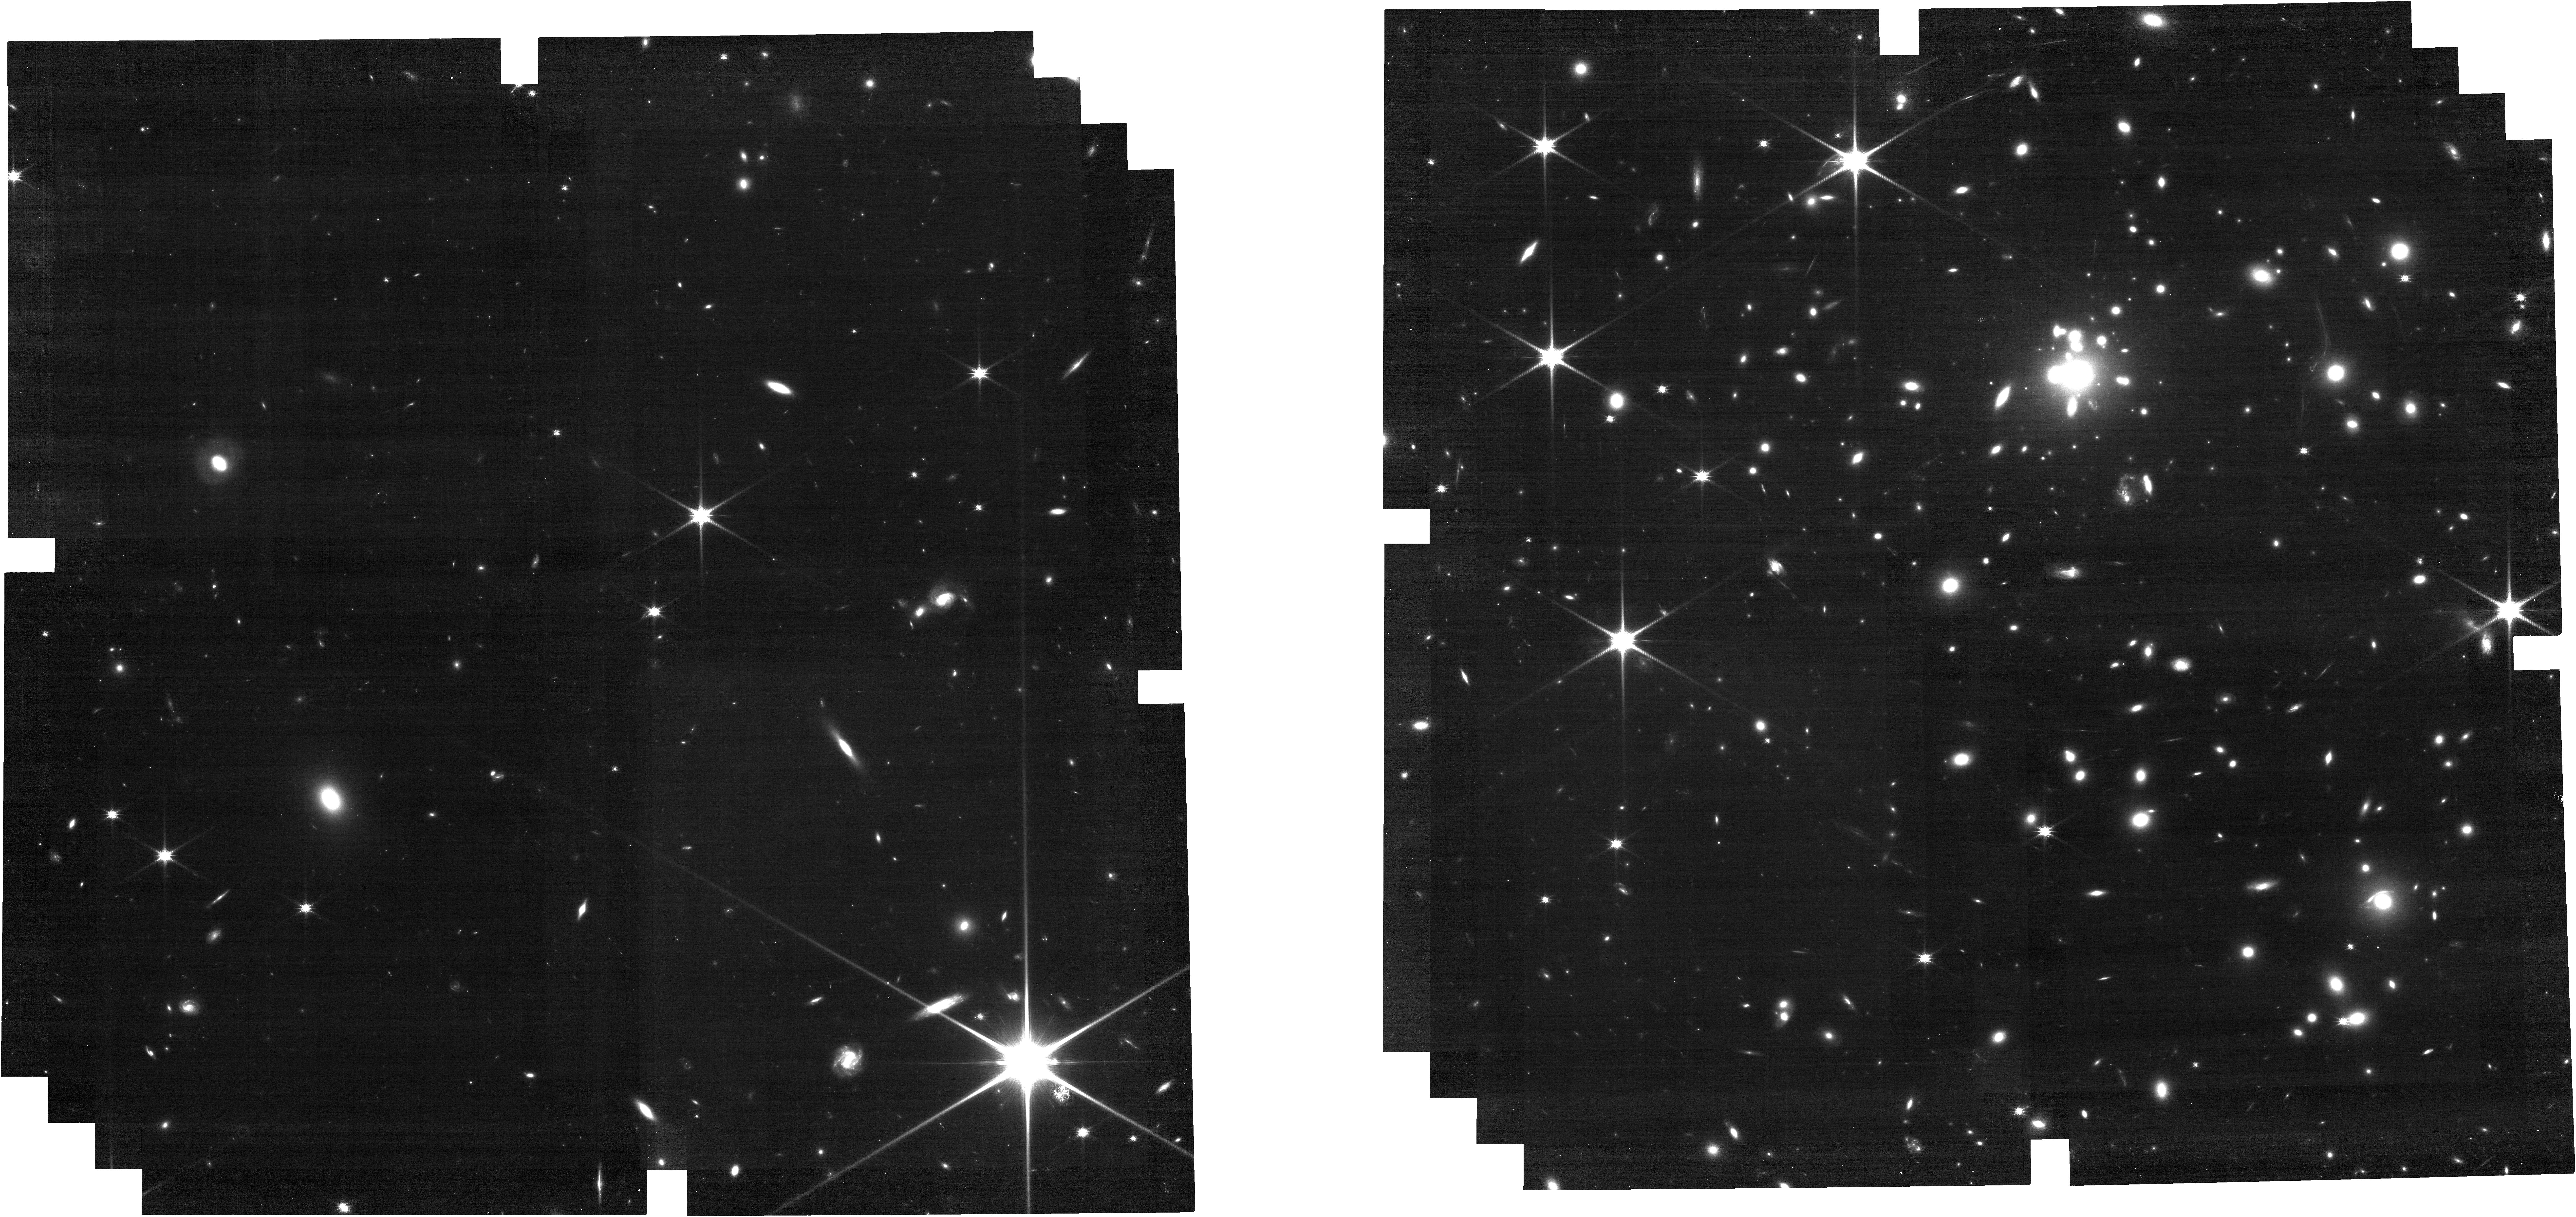
Target: MACSJ0308+2645
Instrument: NIRCAM
Filter: F115W
Exposure: 24 min
Observation ID: jw09478-o002_t015_nircam_clear-f115w

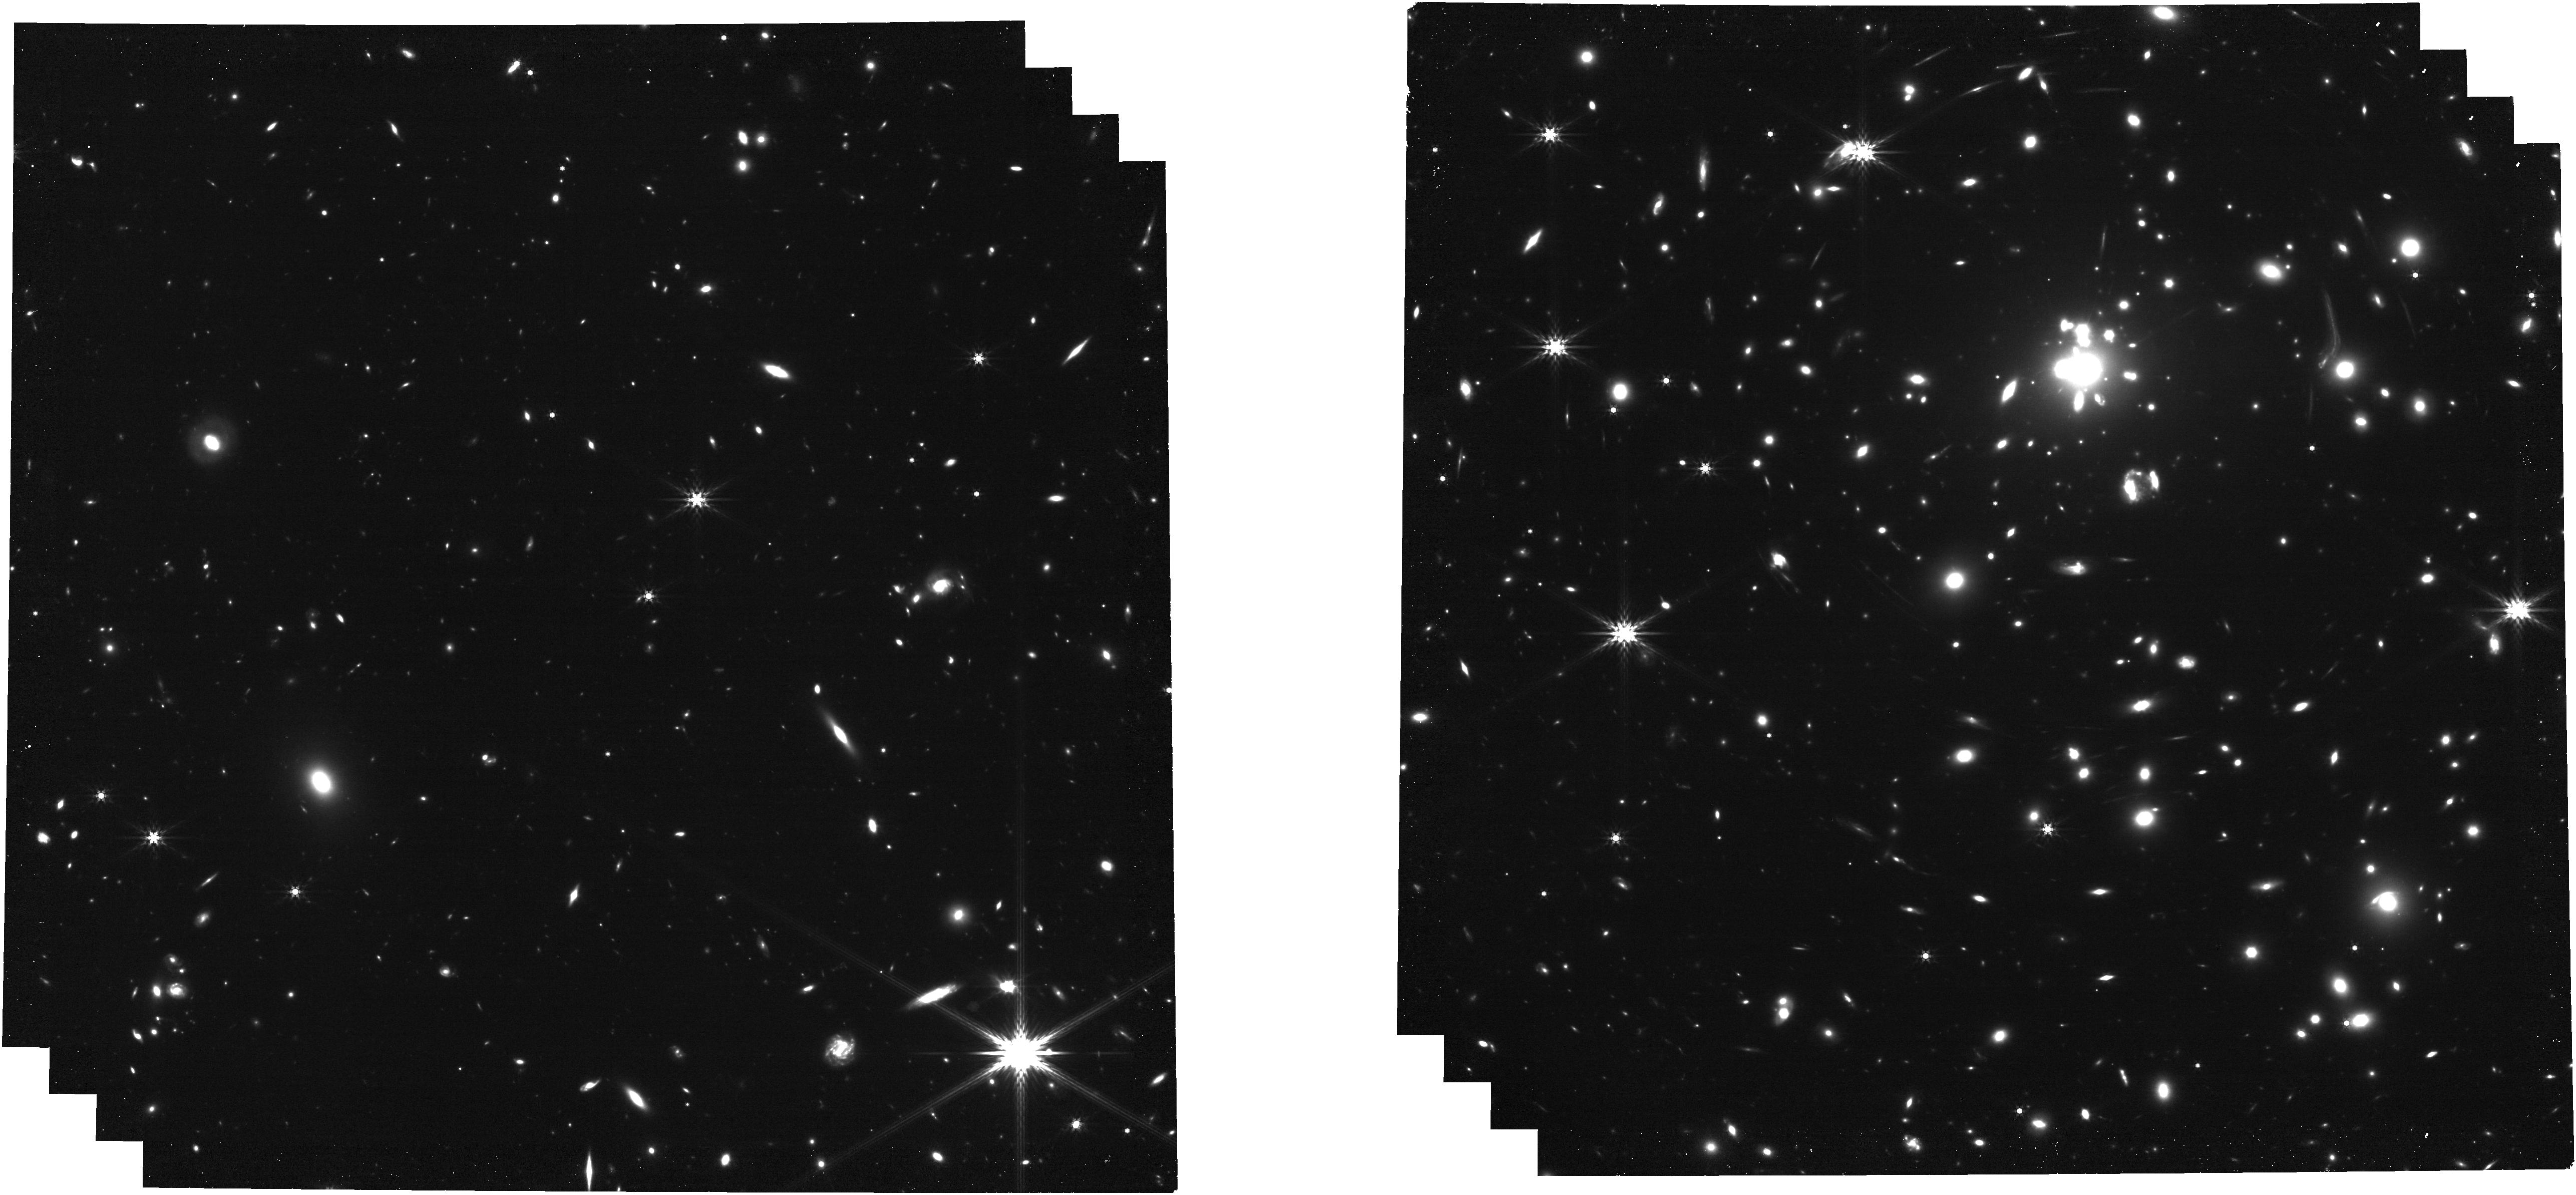
Target: MACSJ0308+2645
Instrument: NIRCAM
Filter: F444W
Exposure: 24 min
Observation ID: jw09478-o002_t015_nircam_clear-f444w

SN Ares: A Strongly Lensed, High-z CCSN with Remarkable Time Delays (PI: Larison, Conor)

A bright and red strongly lensed core-collapse supernova (CCSN) candidate at z = 1.275 was discovered in JWST/NIRCam imaging acquired on 2025 August 25 by the Vast Exploration for Nascent, Unexplored Sources collaboration (VENUS, Cycle 4 GO: PID 6882), dubbed "SN Ares". CCSNe at z>1 provide critical probes of the properties of massive stars and the environments in the early Universe, but due to a combination of selection effects and the falling rate of SNe at higher-redshifts there have only been a handful of z>1 CCSN spectra obtained thus far. The strong lensing magnification in this region will enable unprecedented local host environment studies alongside the highest S/N spectrum yet obtained for a CCSN in this redshift range, but such a study is only possible with NIRSpec obtained now with this program. SN Ares is only the third strongly lensed CCSN ever discovered and is only the second after SN Refsdal with the possibility of spectroscopic follow-up. Furthermore, SN Ares is in the first image of a triply-imaged system, with the trailing images expected to arrive on the order of decades. These are the longest time delays seen so far for a lensed SN and would allow for the most precise time-delay cosmography yet possible, assuming we can constrain the current phase of the SN. In order to harness this incredible science, only a time-sensitive JWST program to observe SN Ares with both NIRCam imaging (to better characterize the SN at long wavelengths and help calibrate follow-up HST photometry) and NIRSpec Fixed Slit PRISM spectroscopy is feasible.